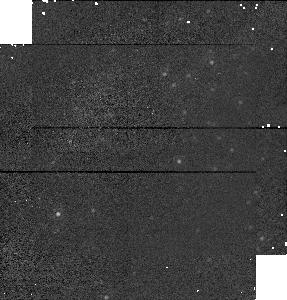
Target: M31FIV128
Instrument: NICMOS/NIC1
Filter: F160W
Exposure: 1 min
Observation ID: n4qfa1020

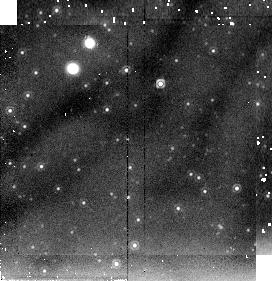
Target: M31FIIIB
Instrument: NICMOS/NIC2
Filter: F205W
Exposure: 4 min
Observation ID: n4qf020b0

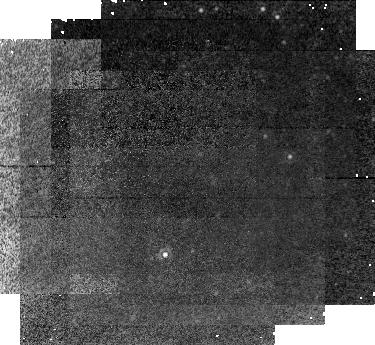
Target: NGC925
Instrument: NICMOS/NIC1
Filter: F160W
Exposure: 1.1 h
Observation ID: n4qf05020

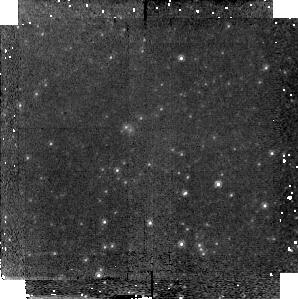
Target: IC4182A
Instrument: NICMOS/NIC2
Filter: F160W
Exposure: 17 min
Observation ID: n4qf16030

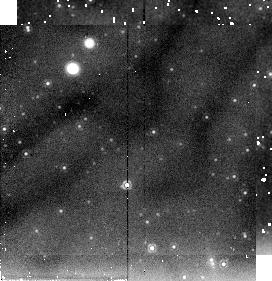
Target: M31FIC
Instrument: NICMOS/NIC2
Filter: F205W
Exposure: 4 min
Observation ID: n4qf25050

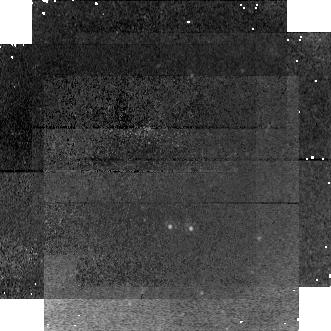
Target: NGC2090A
Instrument: NICMOS/NIC1
Filter: F160W
Exposure: 43 min
Observation ID: n4qf07040

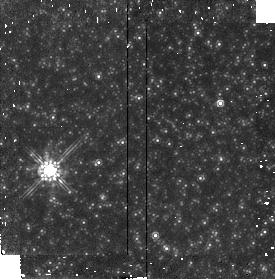
Target: M81A
Instrument: NICMOS/NIC2
Filter: F160W
Exposure: 21 min
Observation ID: n4qf09010

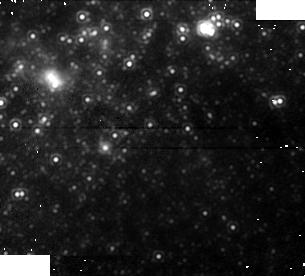
Target: NGC5253E
Instrument: NICMOS/NIC1
Filter: F160W
Exposure: 13 min
Observation ID: n4qf17060

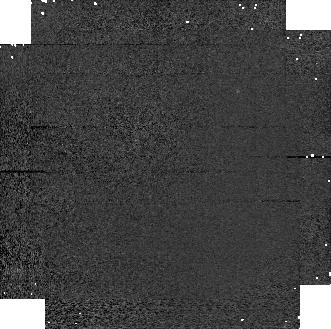
Target: M31FIV-09
Instrument: NICMOS/NIC1
Filter: F110W
Exposure: 1 min
Observation ID: n4qfa3040

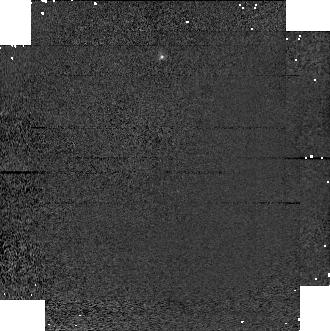
Target: M31FIV-15
Instrument: NICMOS/NIC1
Filter: F110W
Exposure: 1 min
Observation ID: n4qf23040

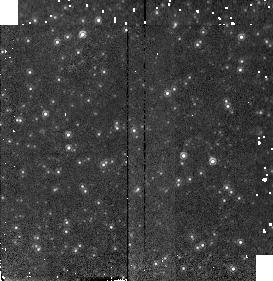
Target: M31FIH17
Instrument: NICMOS/NIC2
Filter: F160W
Exposure: 2 min
Observation ID: n4qf01010

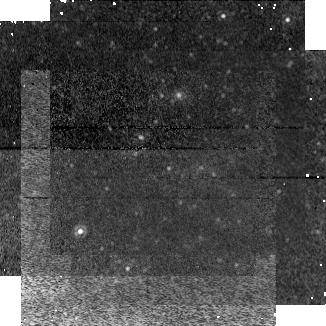
Target: M101IB
Instrument: NICMOS/NIC1
Filter: F160W
Exposure: 34 min
Observation ID: n4qf18080

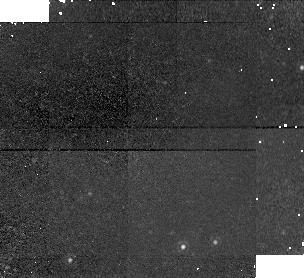
Target: NGC2403B
Instrument: NICMOS/NIC1
Filter: F160W
Exposure: 21 min
Observation ID: n4qf08040

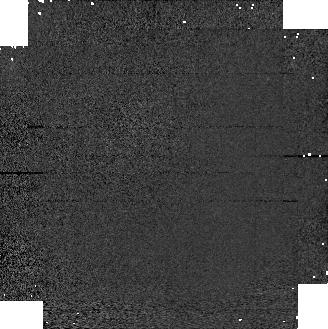
Target: M31FIV-08
Instrument: NICMOS/NIC1
Filter: F110W
Exposure: 1 min
Observation ID: n4qf03040

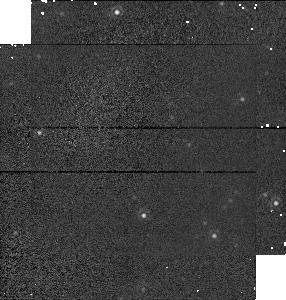
Target: M31FIII-H26
Instrument: NICMOS/NIC1
Filter: F160W
Exposure: 1 min
Observation ID: n4qf240e0

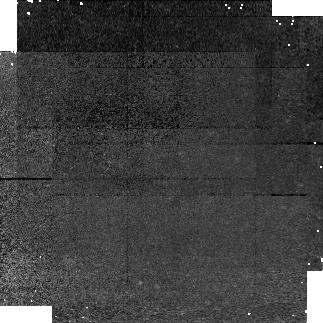
Target: NGC4536
Instrument: NICMOS/NIC1
Filter: F160W
Exposure: 43 min
Observation ID: n4qf14040

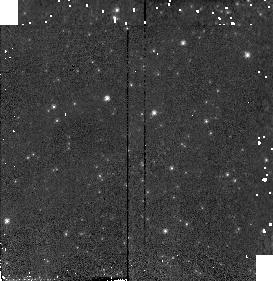
Target: M31FIB
Instrument: NICMOS/NIC2
Filter: F110W
Exposure: 1 min
Observation ID: n4qfa5090

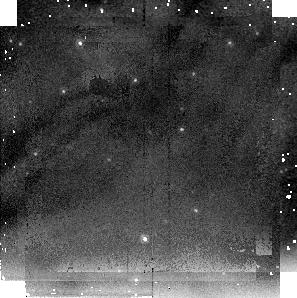
Target: M31FIV-03
Instrument: NICMOS/NIC2
Filter: F205W
Exposure: 9 min
Observation ID: n4qf230b0

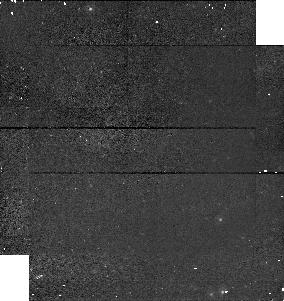
Target: M101OUTERD
Instrument: NICMOS/NIC1
Filter: F110W
Exposure: 9 min
Observation ID: n4qf22040

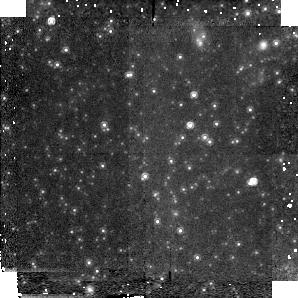
Target: M101OUTERC
Instrument: NICMOS/NIC2
Filter: F160W
Exposure: 34 min
Observation ID: n4qf21010

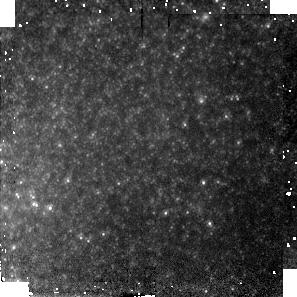
Target: NGC3198B
Instrument: NICMOS/NIC2
Filter: F160W
Exposure: 43 min
Observation ID: n4qf10030

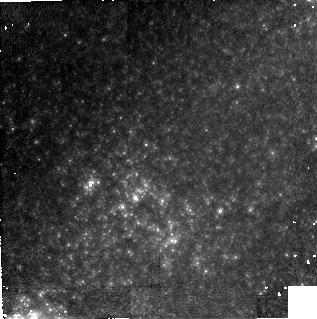
Target: NGC1365
Instrument: NICMOS/NIC2
Filter: F160W
Exposure: 1.4 h
Observation ID: n4qf06010

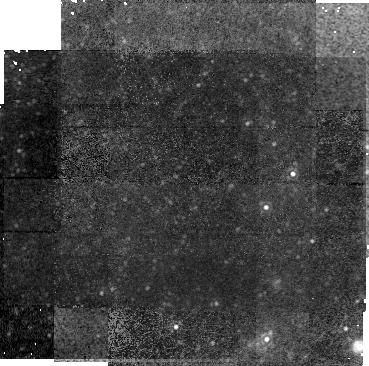
Target: NGC3621
Instrument: NICMOS/NIC1
Filter: F160W
Exposure: 1.4 h
Observation ID: n4qf11020

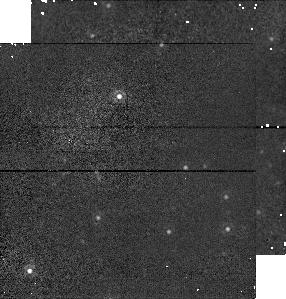
Target: M31FIIIC
Instrument: NICMOS/NIC1
Filter: F160W
Exposure: 2 min
Observation ID: n4qf020e0

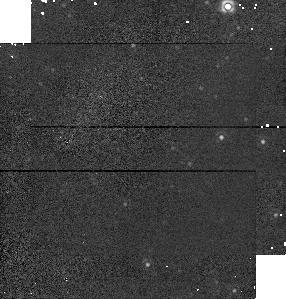
Target: M31FID
Instrument: NICMOS/NIC1
Filter: F160W
Exposure: 1 min
Observation ID: n4qfa5020

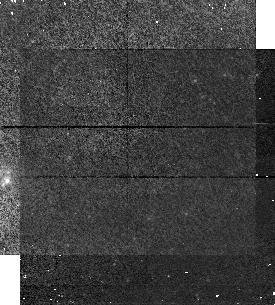
Target: M101IA
Instrument: NICMOS/NIC1
Filter: F110W
Exposure: 9 min
Observation ID: n4qf18040

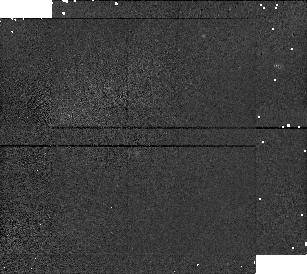
Target: IC1613V14
Instrument: NICMOS/NIC1
Filter: F160W
Exposure: 2 min
Observation ID: n4qf040a0

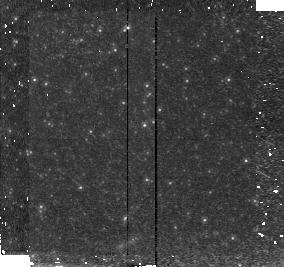
Target: NGC5253C
Instrument: NICMOS/NIC2
Filter: F160W
Exposure: 21 min
Observation ID: n4qf26030

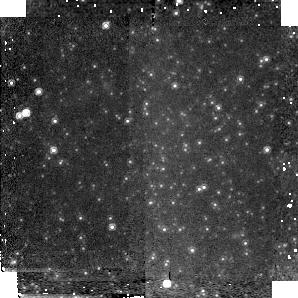
Target: M101OUTERA
Instrument: NICMOS/NIC2
Filter: F160W
Exposure: 34 min
Observation ID: n4qf19010

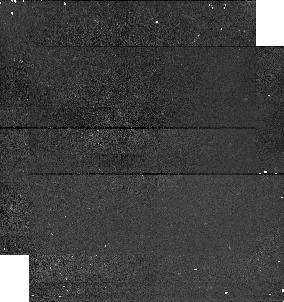
Target: M101OUTERB
Instrument: NICMOS/NIC1
Filter: F110W
Exposure: 9 min
Observation ID: n4qf20040

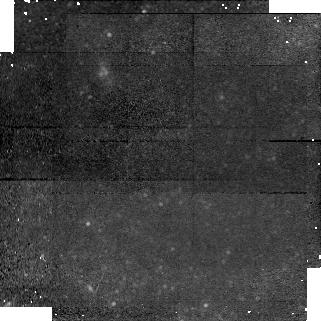
Target: NGC4496A
Instrument: NICMOS/NIC1
Filter: F160W
Exposure: 43 min
Observation ID: n4qf13080

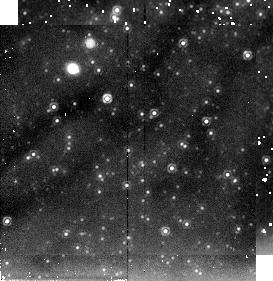
Target: M31FIB
Instrument: NICMOS/NIC2
Filter: F205W
Exposure: 4 min
Observation ID: n4qfa50b0

METALLICITY AND THE CEPHEID DISTANCE SCALE (PI: Freedman, Wendy L.)

The local distance scale to galaxies is largely based on the Cepheid period-luminosity relation. Motivated by the goal of measuring an accurate value of the Hubble constant, HST has been used successfully to discover scores of Cepheid variables in each of about 20 galaxies. However, several studies have recently suggested that a large systematic error remains in these distances, and that the distance scale based upon them is in doubt. The source of this error is metallicity, and estimates of its impact on the Hubble constant range from ~5 available for most Cepheids. Thus, independently correcting the Cepheids for both reddening and metallicity remains problematic, and is now very controversial. However, removal of each of these sources of systematic uncertainty can be achieved at infrared wavelengths where both atmospheric line blanketing and interstellar reddening are negligible effects. We are therefore proposing observations of the extragalactic Cepheids using the NICMOS camera at H = 1.6 Mu$m. The importance of these observations cannot be overstated: without the addition of H-band data, the influence of metallicity effects on the extragalactic distance scale will remain in dispute without any obvious resolution. In combination with the existing optical data from HST, H- band data will bring the systematic uncertainties in the Cepheid distances derived to a level below 5 determination of H_o to <10